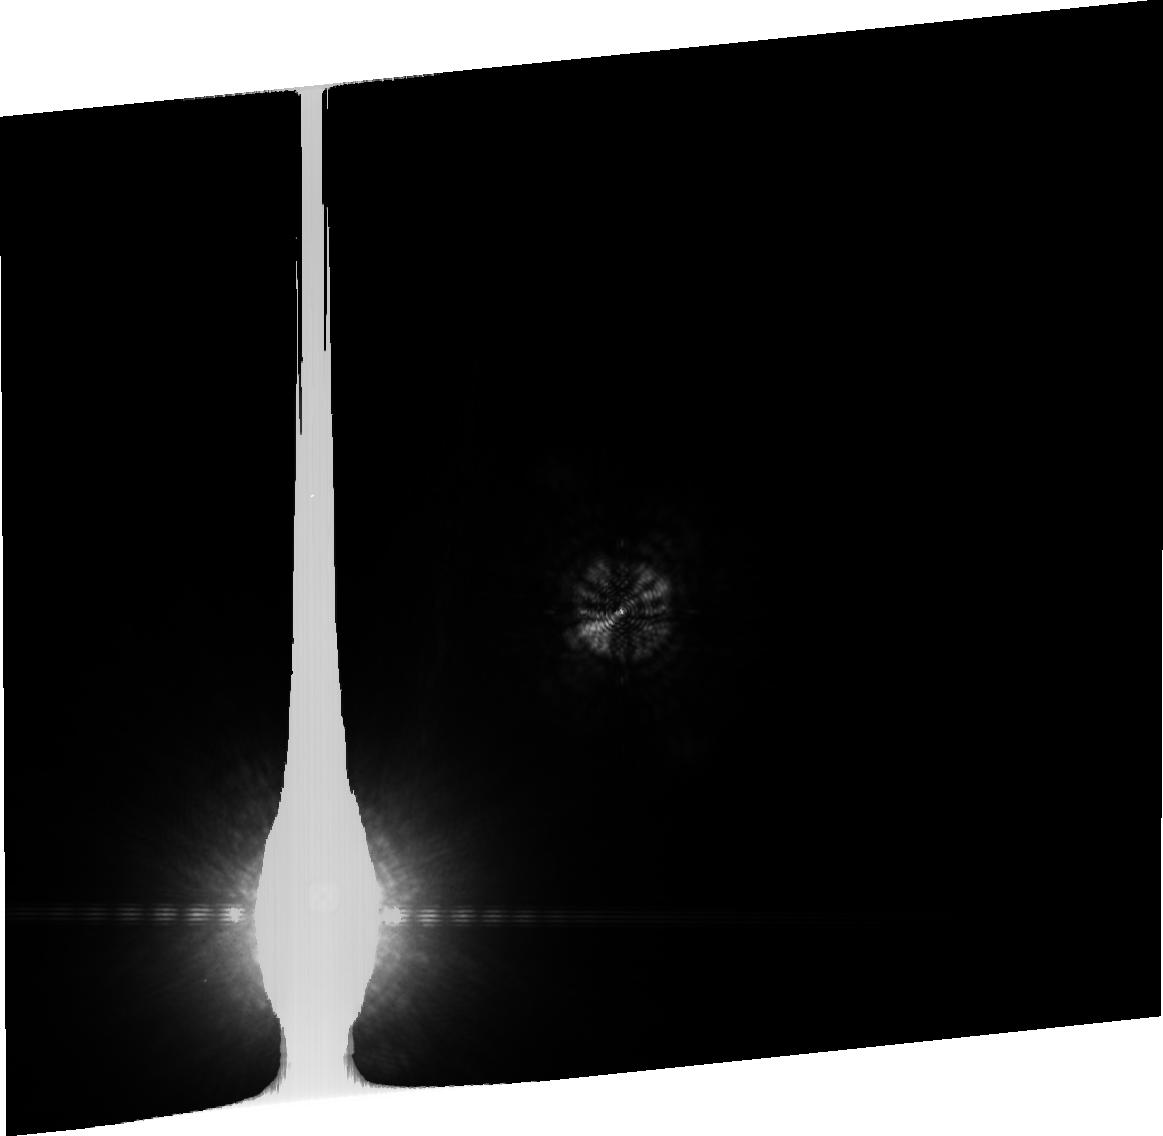
Target: HD128621
Instrument: ACS/HRC
Filter: FR914M
Exposure: 1 min
Observation ID: j8q903040

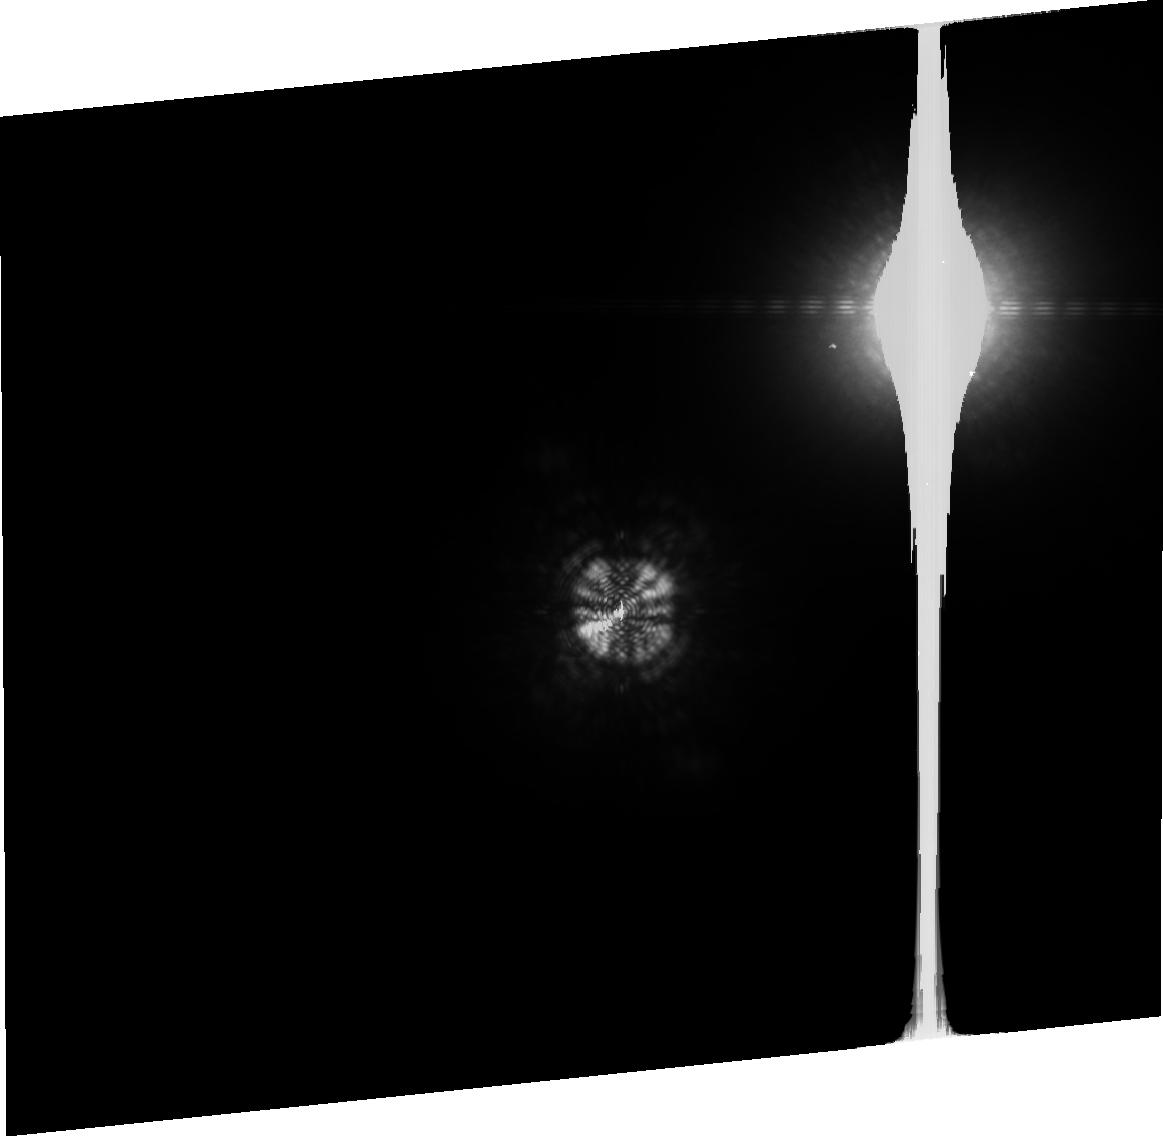
Target: HD128620
Instrument: ACS/HRC
Filter: FR914M
Exposure: 2 min
Observation ID: j8q905080

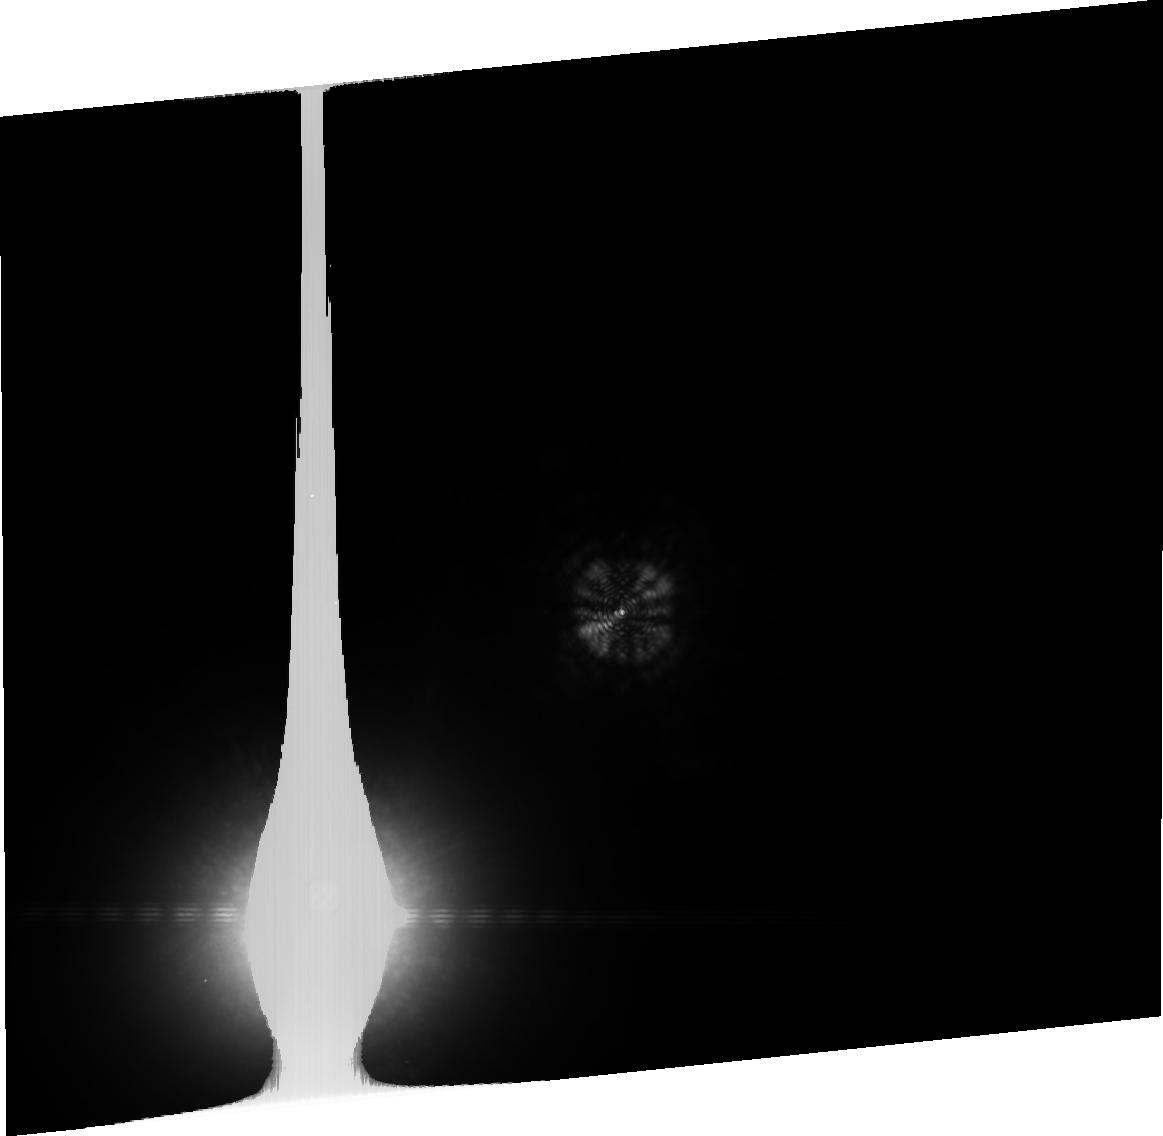
Target: HD128621
Instrument: ACS/HRC
Filter: FR914M
Exposure: 2 min
Observation ID: j8q907090

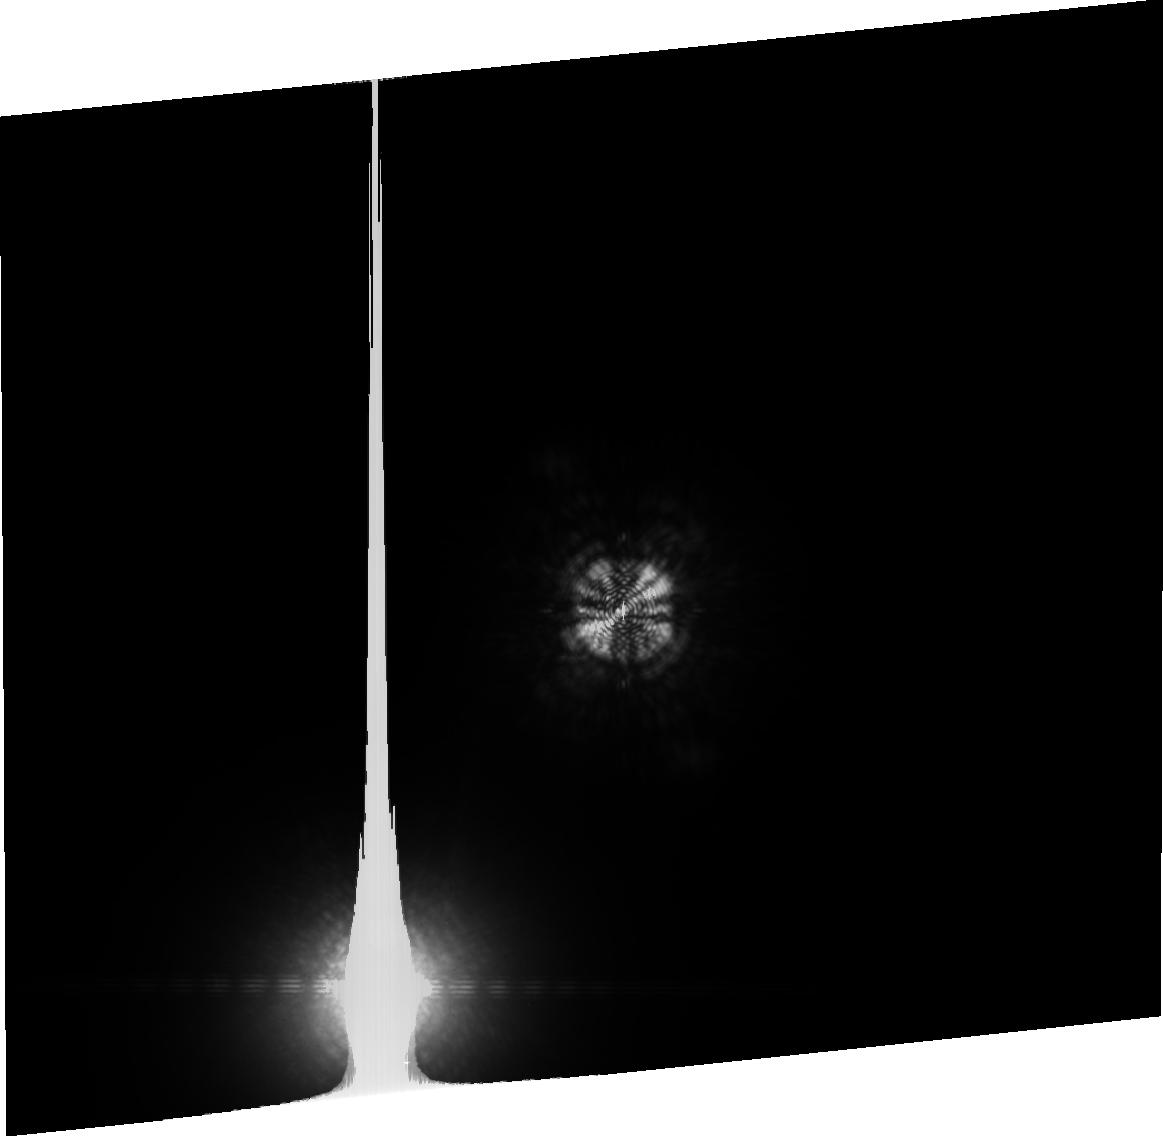
Target: HD128620
Instrument: ACS/HRC
Filter: FR914M
Exposure: 2 min
Observation ID: j8q9010k0

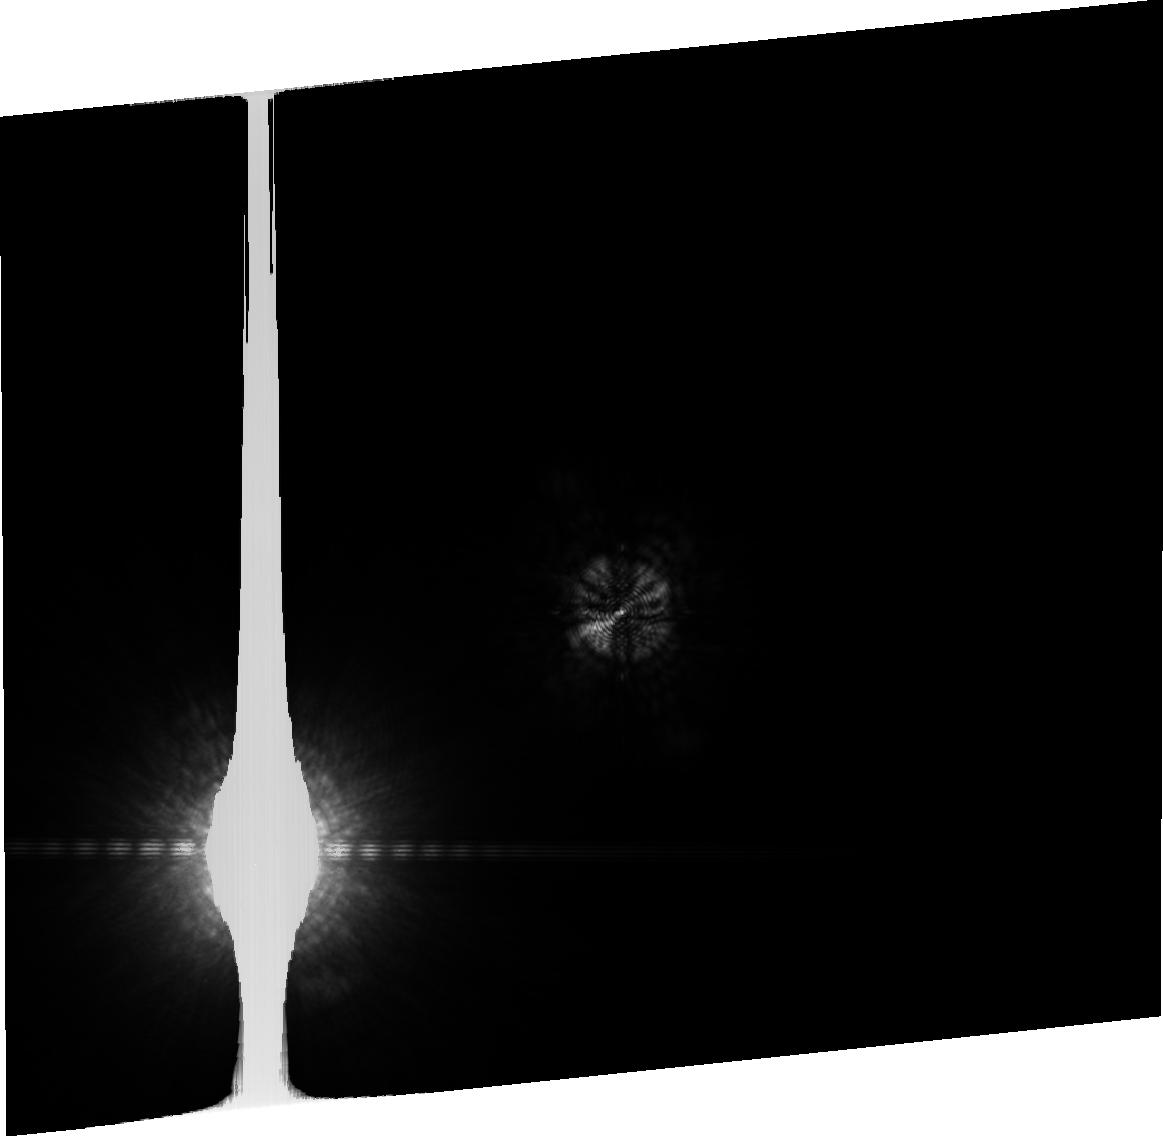
Target: HD128621
Instrument: ACS/HRC
Filter: FR914M
Exposure: 1 min
Observation ID: j8q9080f0

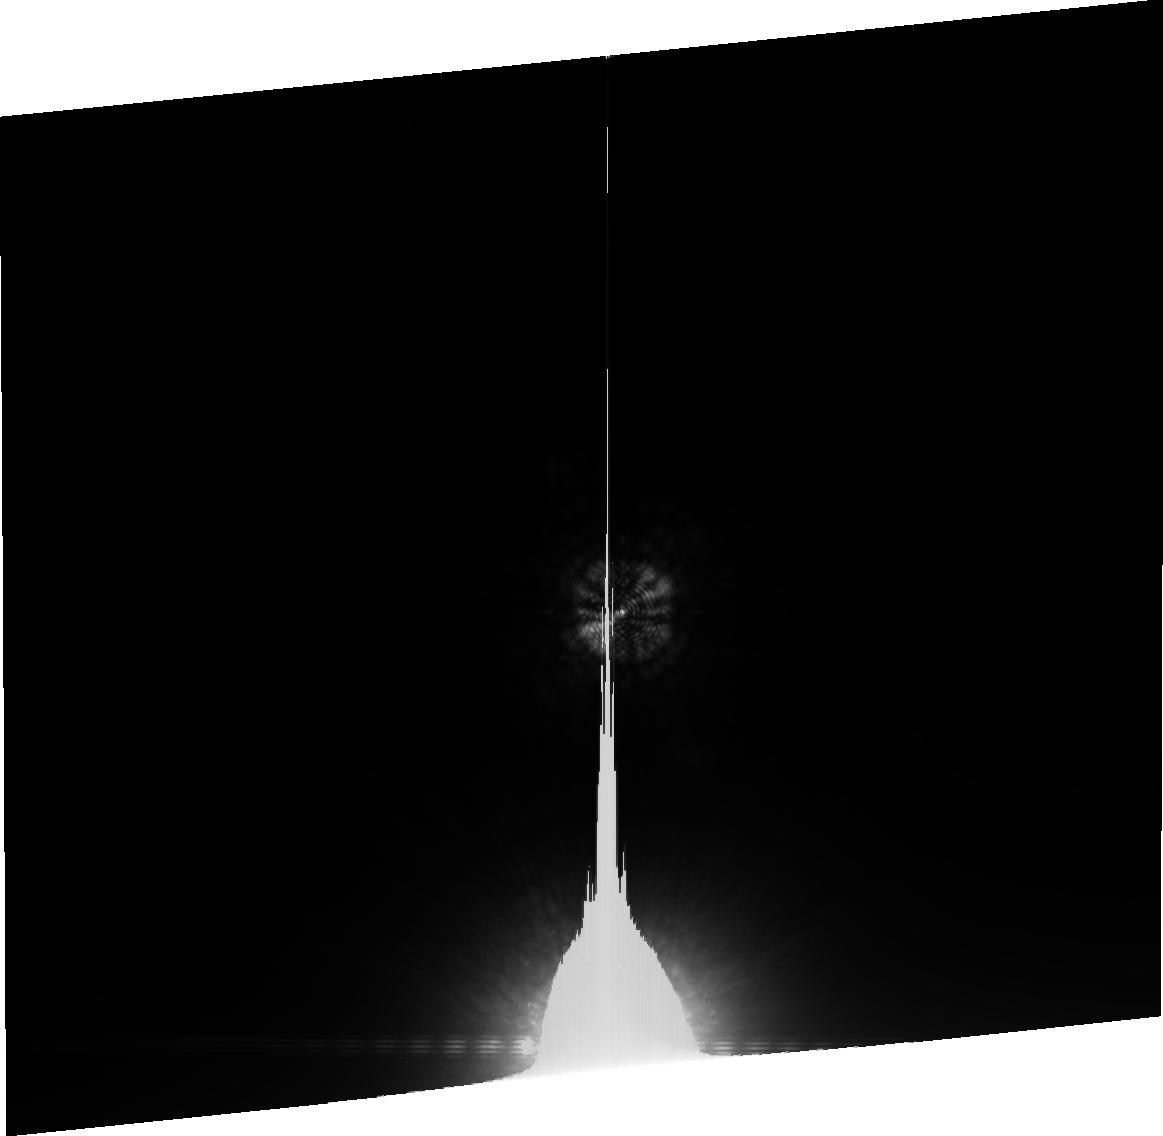
Target: HD128621
Instrument: ACS/HRC
Filter: FR914M
Exposure: 2 min
Observation ID: j8q9040m0

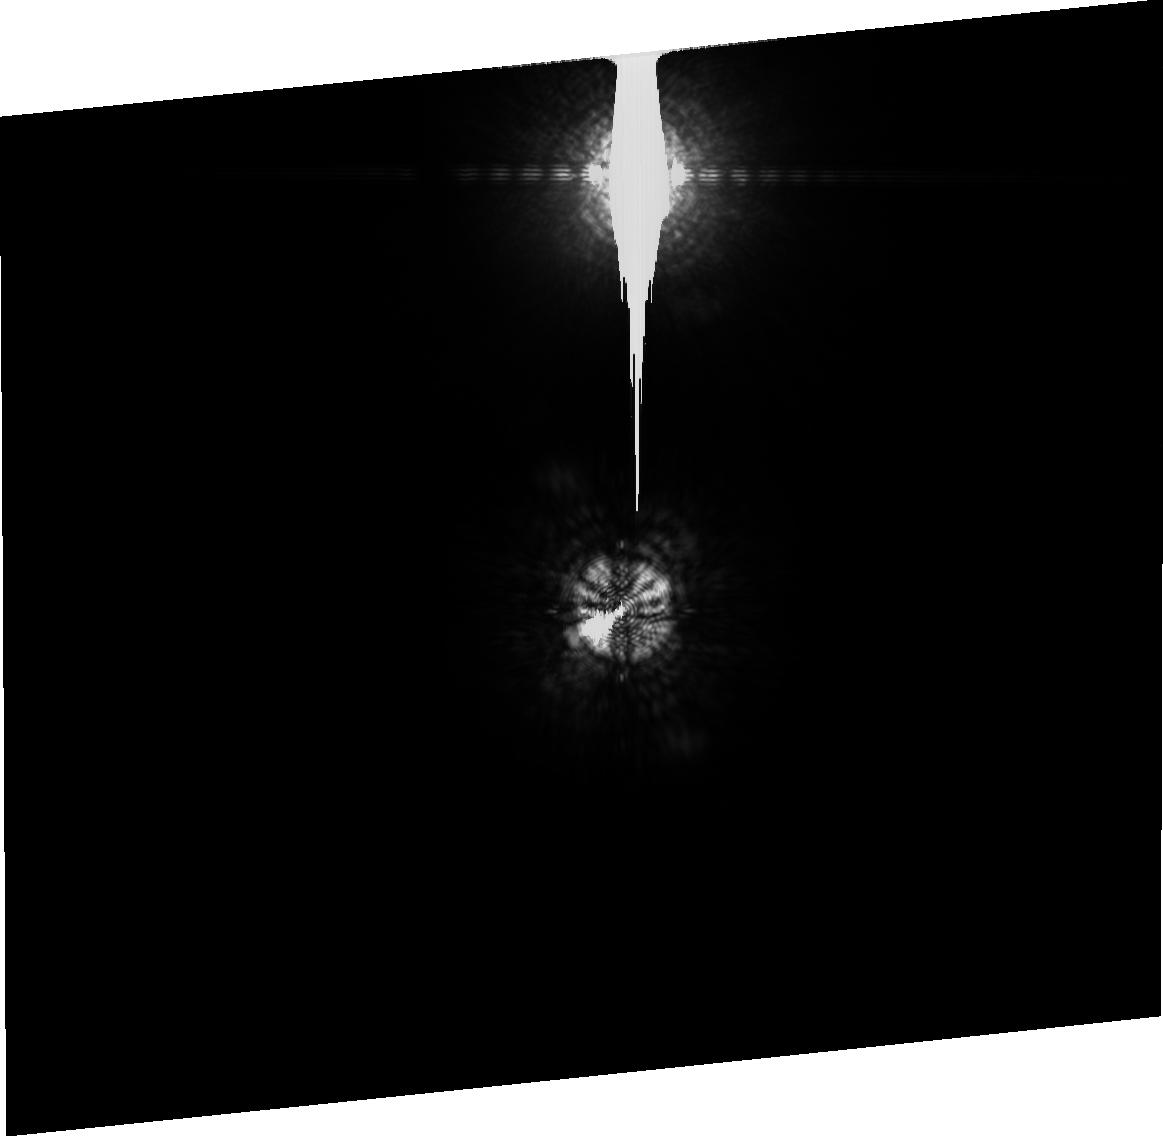
Target: HD128620
Instrument: ACS/HRC
Filter: FR914M
Exposure: 1 min
Observation ID: j8q9060j0

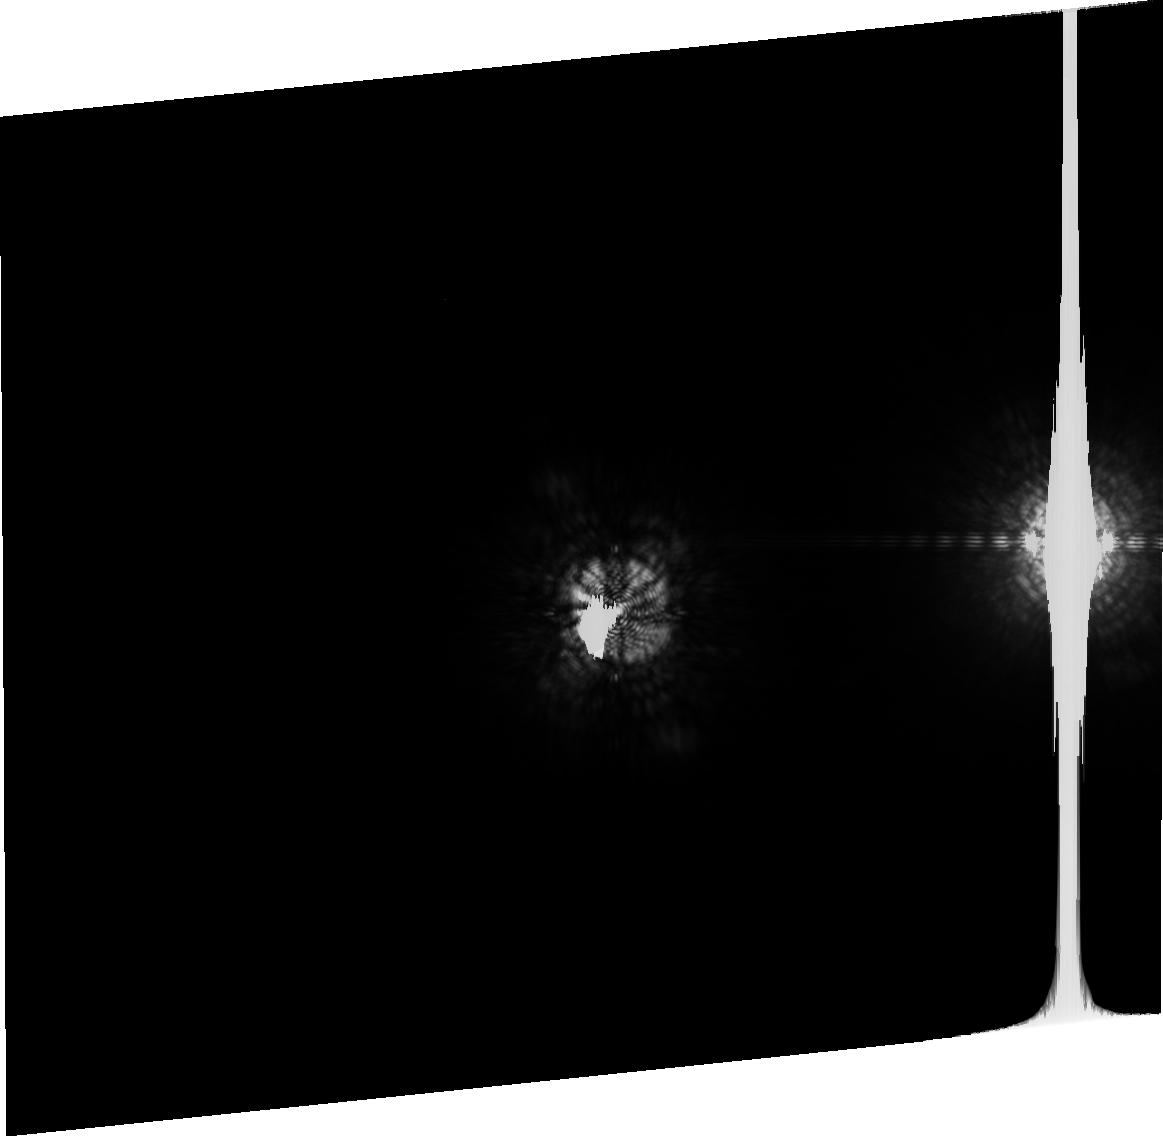
Target: HD128620
Instrument: ACS/HRC
Filter: FR914M
Exposure: 1 min
Observation ID: j8q9020t0

Coronographic Search for Planets arround Nearby Stars (PI: Ford, Holland)

We will use the HRC coronagraph to search for planets, disks, and exo-zodiacal dust around nearby stars. We have selected the following stars: alpha Cen A and B, tau Ceti, and epsilon Eridani. The observations of each star will be taken at two or more epochs. The observations will be broken into a sequence of short exposures and taken at different roll angles to compensate for "telescope breathing" during the orbit. As a further precaution, the observations will be scheduled after the closest possible nearby pointing in order to minimize thermal changes in the OTA during the first orbit of observations. After matching phases, the PSFs from one star will be subtracted from the other star.